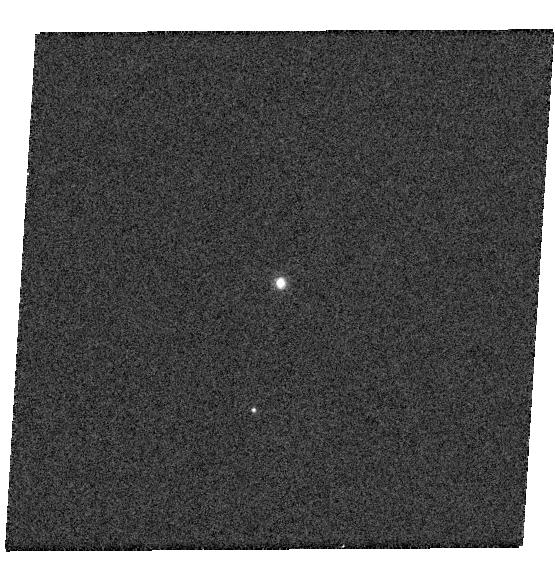
Target: TOL26
Instrument: WFC3/UVIS
Filter: F502N
Exposure: 2 min
Observation ID: hst_13469_01_wfc3_uvis_f502n_icaf01

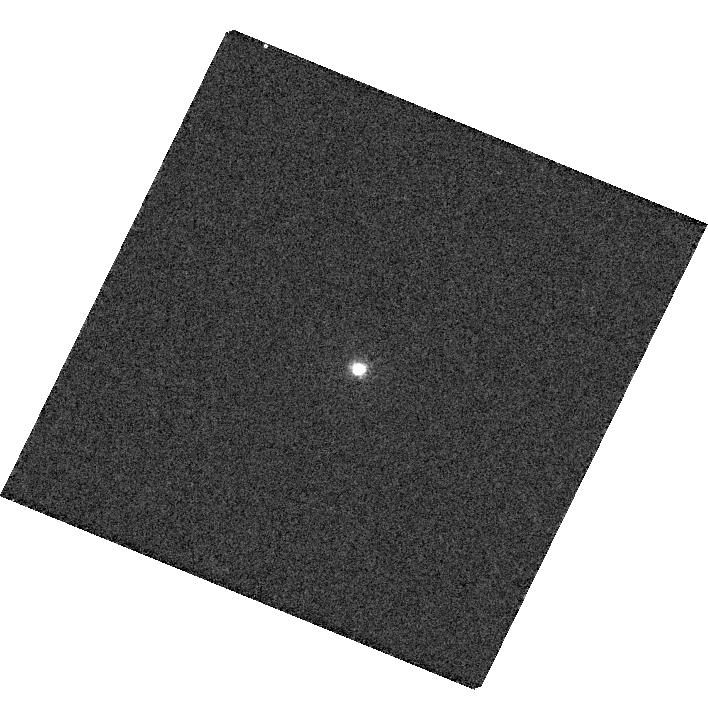
Target: EGB6
Instrument: WFC3/UVIS
Filter: F502N
Exposure: 6 min
Observation ID: hst_13469_02_wfc3_uvis_f502n_icaf02

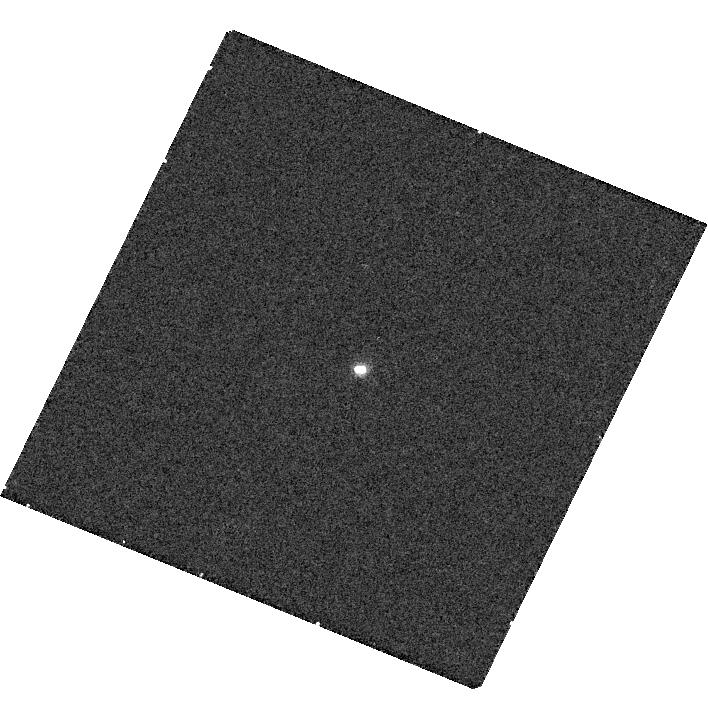
Target: EGB6
Instrument: WFC3/UVIS
Filter: F656N
Exposure: 12 min
Observation ID: hst_13469_02_wfc3_uvis_f656n_icaf02

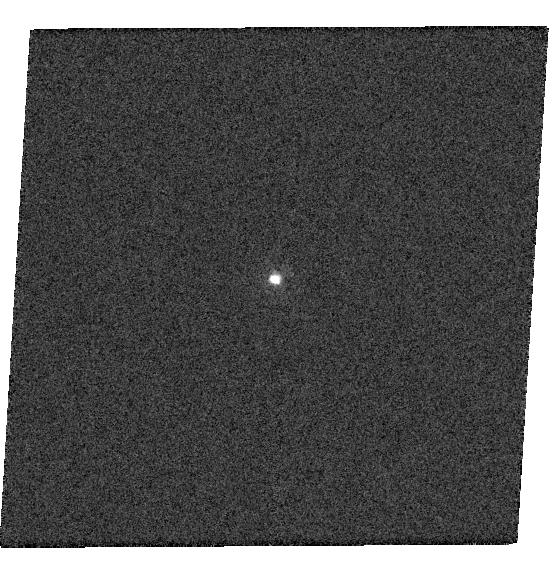
Target: TOL26
Instrument: WFC3/UVIS
Filter: F275W
Exposure: 1 min
Observation ID: hst_13469_01_wfc3_uvis_f275w_icaf01

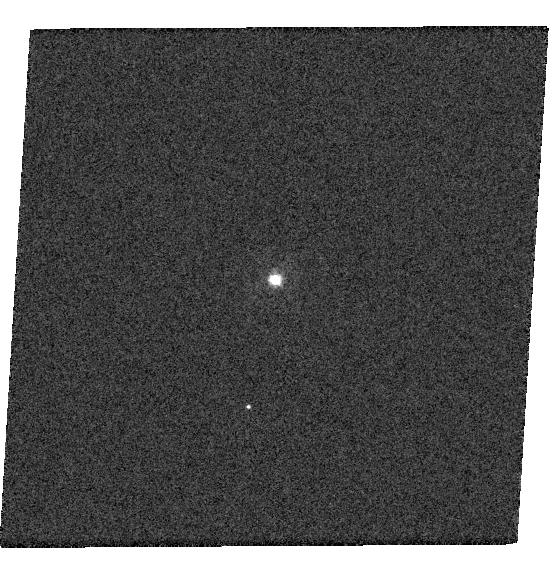
Target: TOL26
Instrument: WFC3/UVIS
Filter: F336W
Exposure: 1 min
Observation ID: hst_13469_01_wfc3_uvis_f336w_icaf01

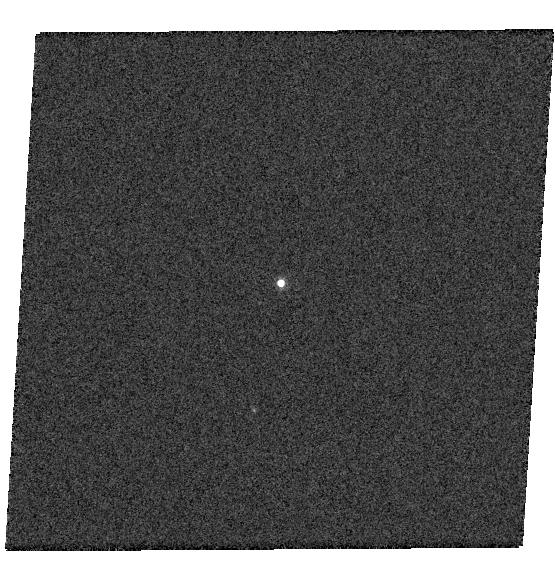
Target: TOL26
Instrument: WFC3/UVIS
Filter: F656N
Exposure: 1 min
Observation ID: hst_13469_01_wfc3_uvis_f656n_icaf01

Tol 26 and the EGB 6 Class of Planetary-Nebula Nuclei: What Happens to a Companion Star when a PN is Ejected? (PI: Bond, Howard E.)

Tol 26 is a faint, compact, high-latitude planetary nebula (PN), little studied since its discovery in the 70's. Its nebular spectrum is unusual in having no [O II] or [N II], and strong [O III] 4363, indicating very high electron density. Tol 26 is unresolved from the ground. GALEX, BVRI, 2MASS, and WISE data reveal: a bright UV source, which we identify as the central star; optical flux consistent with a dK companion, and NIR and MIR excesses indicating the presence of warm dust with two distinct temperatures. Tol 26 resembles the formerly unique EGB 6, a faint PN with a compact nucleus, also containing a hot white dwarf (WD) and dual-temperature dust. EGB 6 has a close dM companion; HST imaging shows that the compact nebula coincides with the dM star, not the WD. We speculate that a portion of the outflow during PN ejection created an accretion disk around the dM star, which has survived to the present time, and is ionized by the WD's UV flux. We propose WFC3 imaging of Tol 26, using filters that will separately isolate the hot central star, nebular emission, and the optical and NIR fluxes. We will determine whether there is likewise a resolved companion star in this system, and if so whether the nebular emission comes from an accreted disk around the companion, as in EGB 6. We will also obtain a FUV spectrum of Tol 26, to determine the Teff/log g of the central star and search for accreted metals. Our study will have wider implications for the spin-up of companion stars of PN nuclei, formation of barium stars, and the nature of 24-micron excesses discovered in several hot WDs and PN central stars. We will also obtain new images of EGB 6, last imaged by HST in 1995.